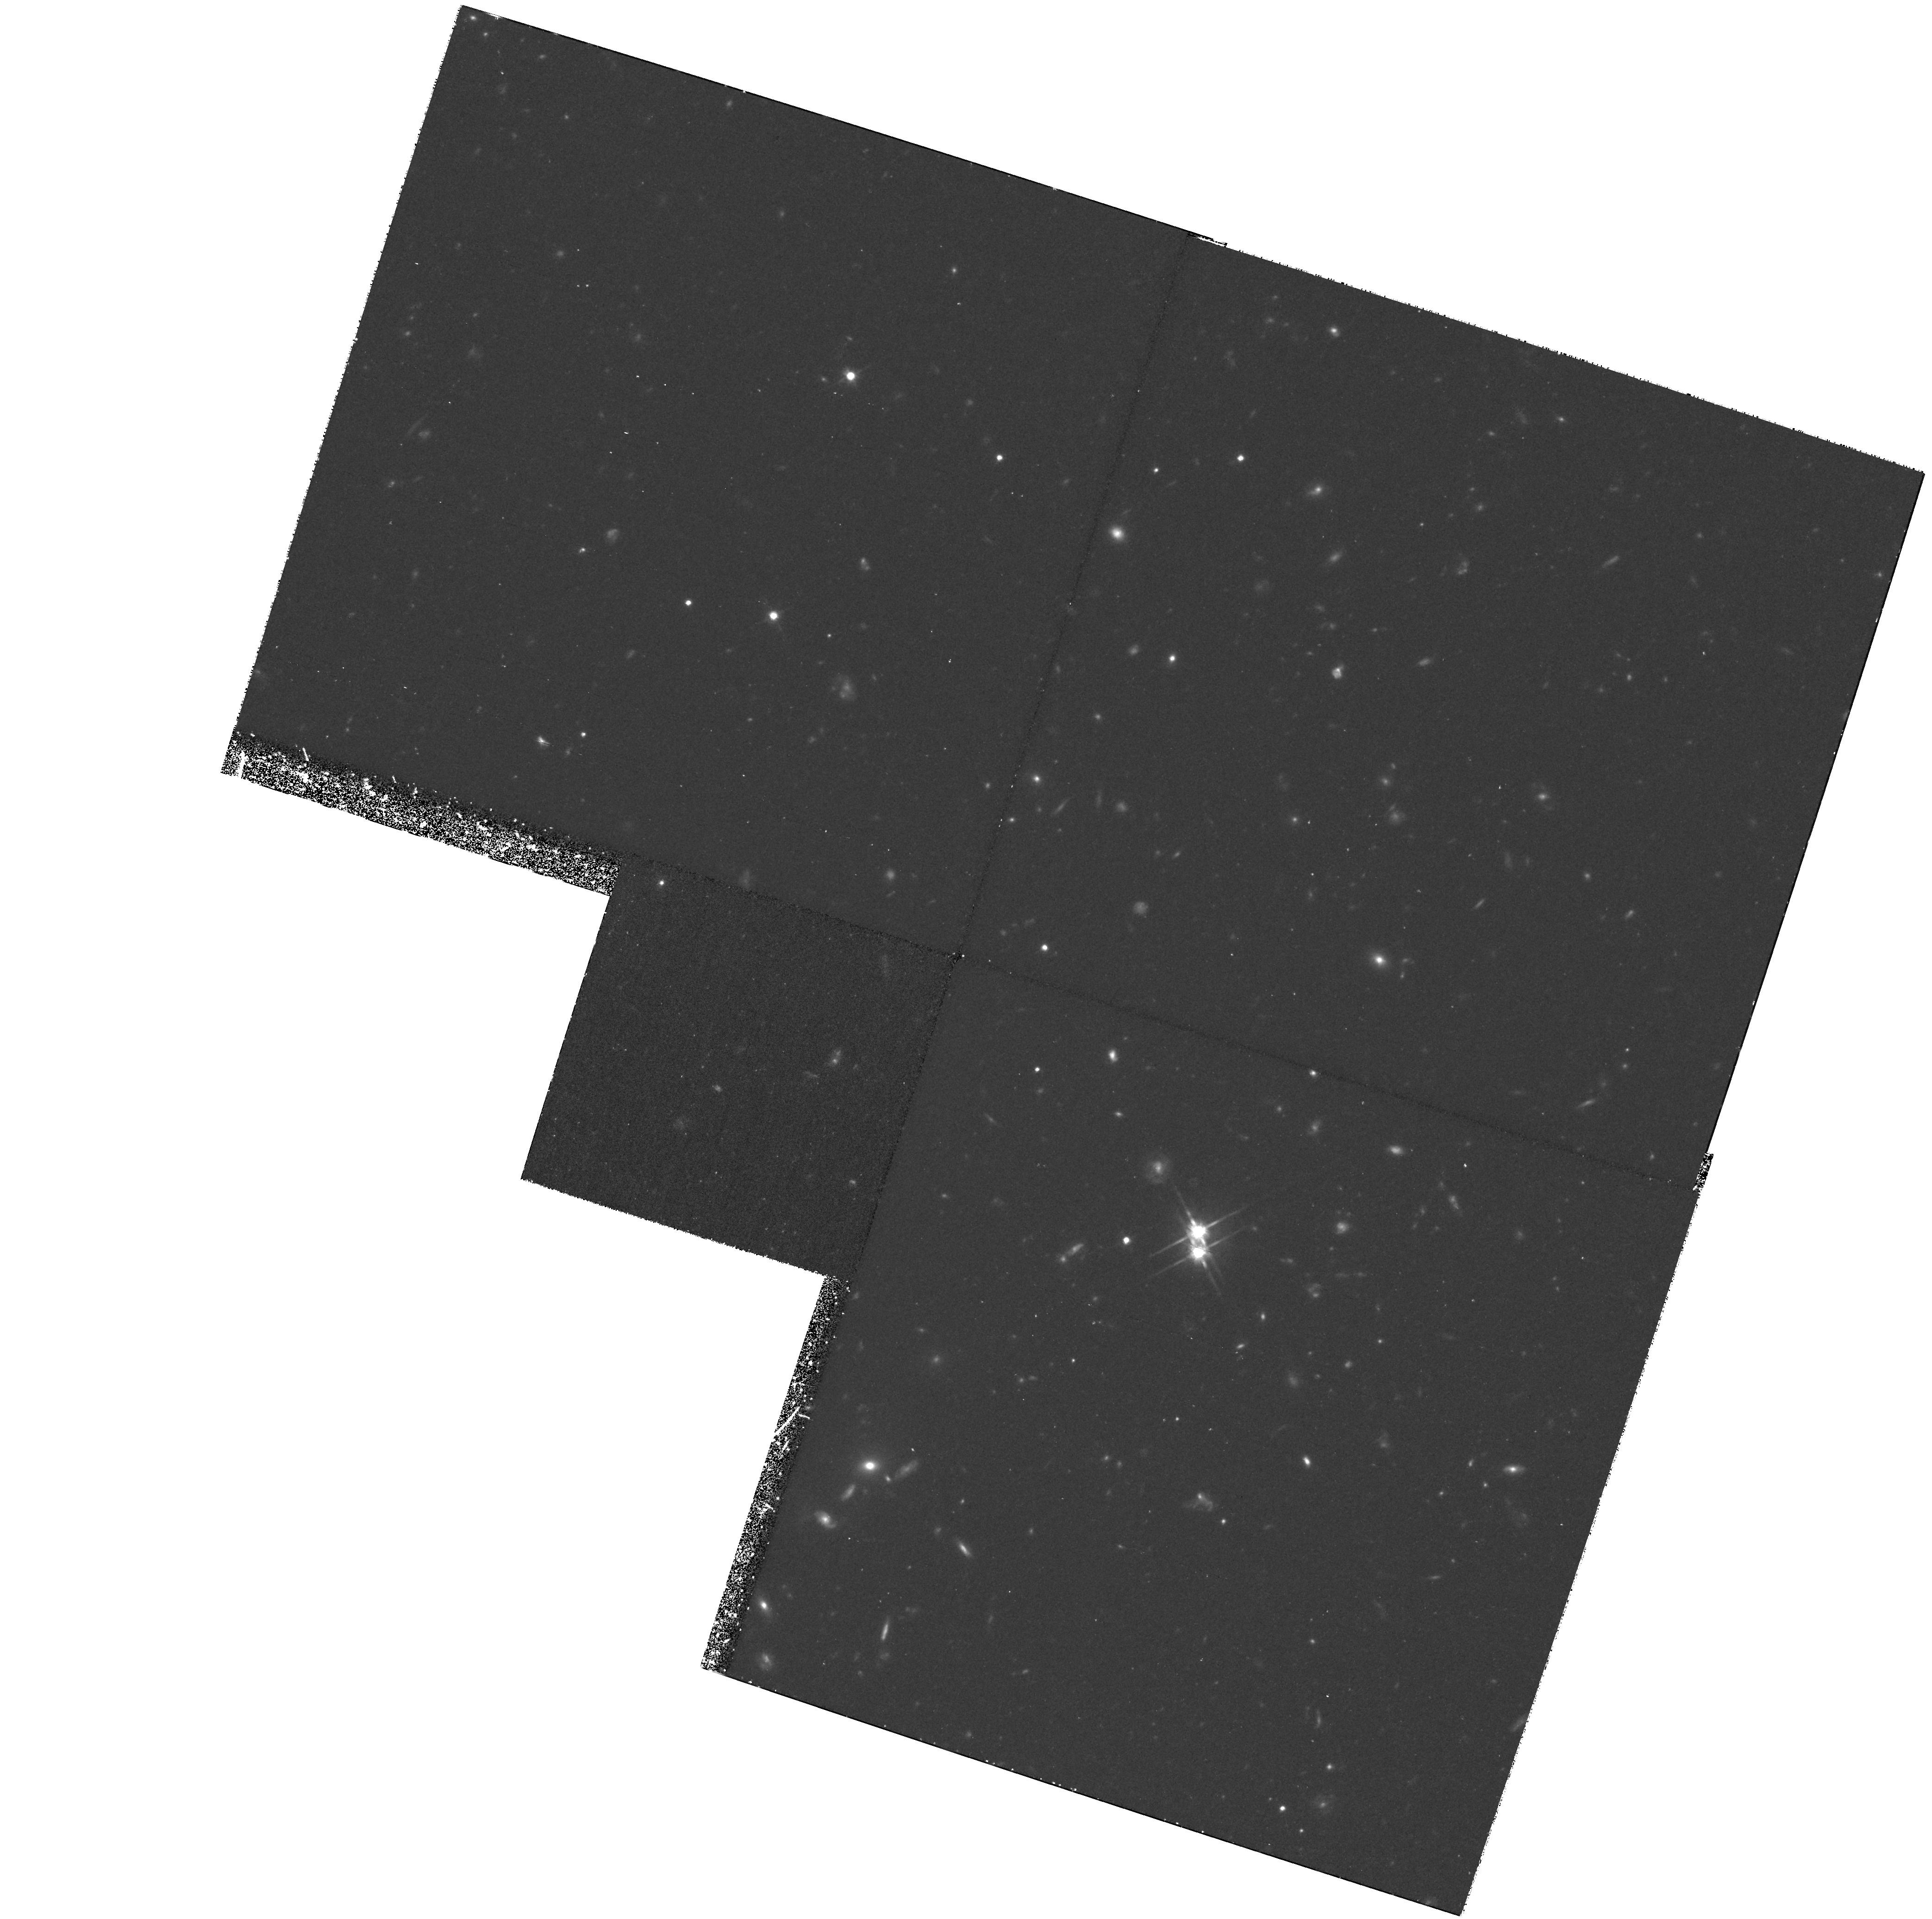
Target: VIRGO-CLUS2. Instrument: WFPC2/PC. Filter: F814W. Exposure: 2.9 h. Observation ID: hst_8337_03_wfpc2_pc_f814w_u5h403

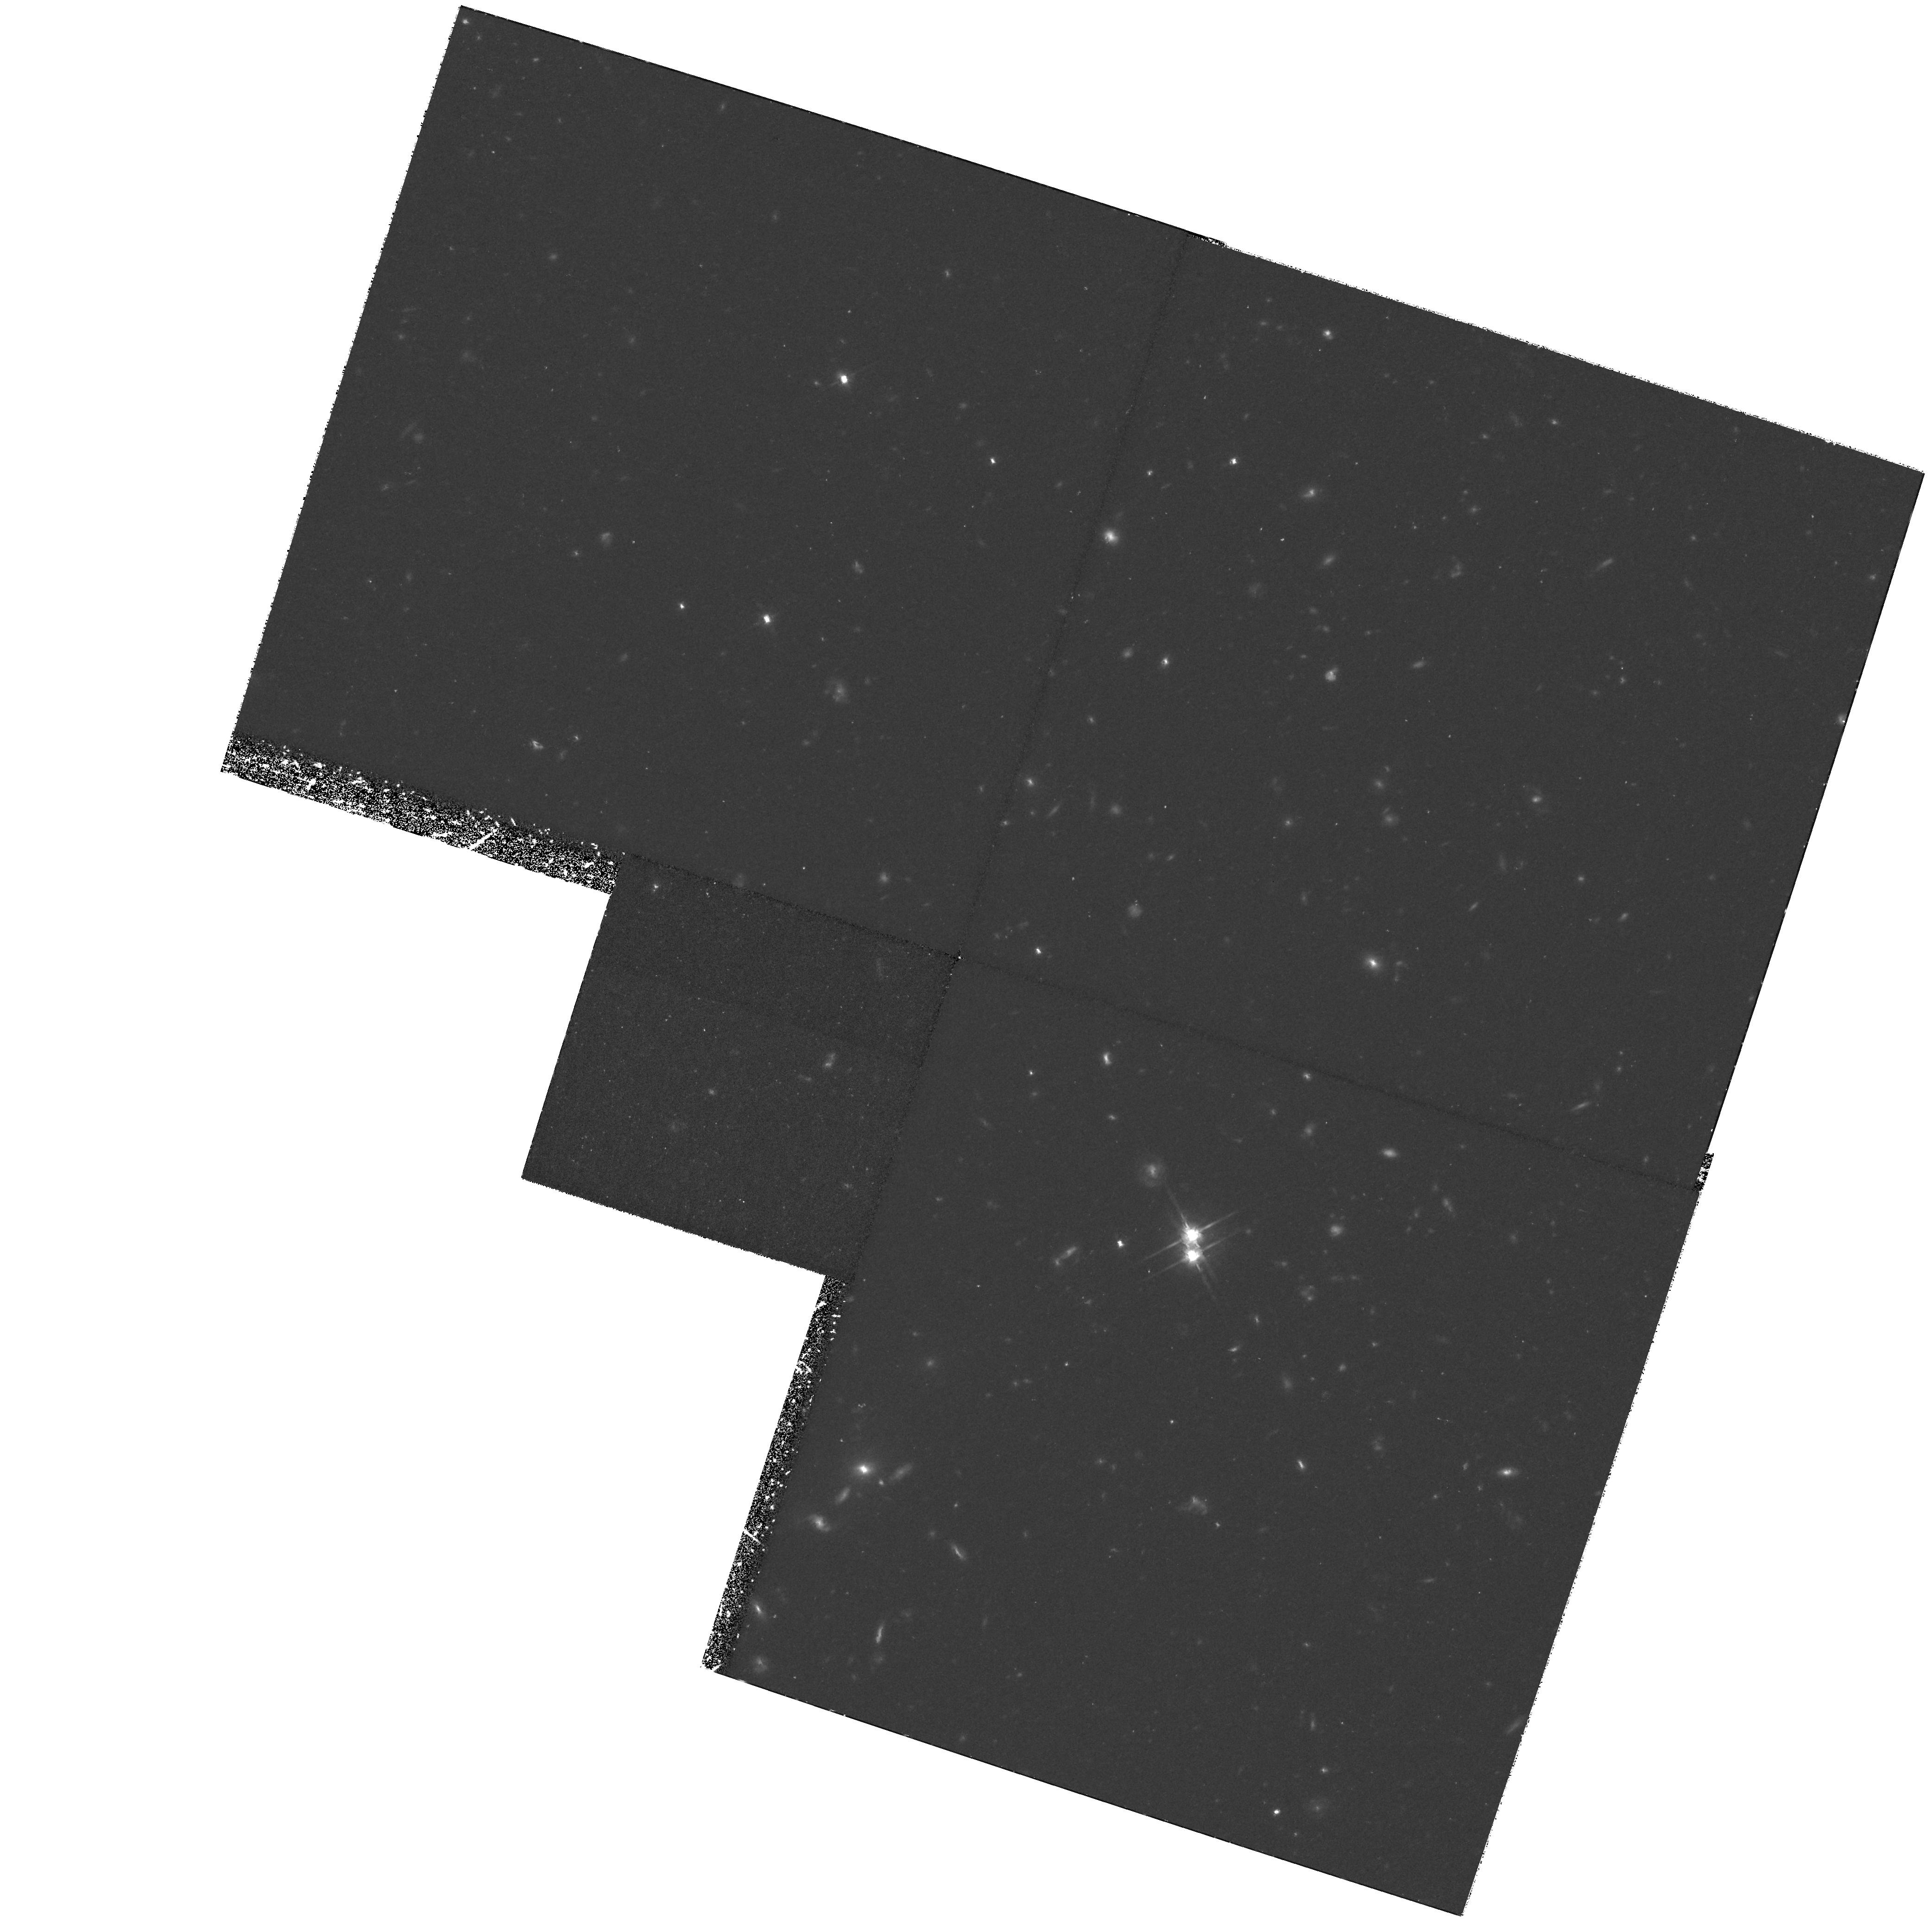
Target: VIRGO-CLUS2. Instrument: WFPC2/PC. Filter: F814W. Exposure: 2.9 h. Observation ID: hst_8337_02_wfpc2_pc_f814w_u5h402

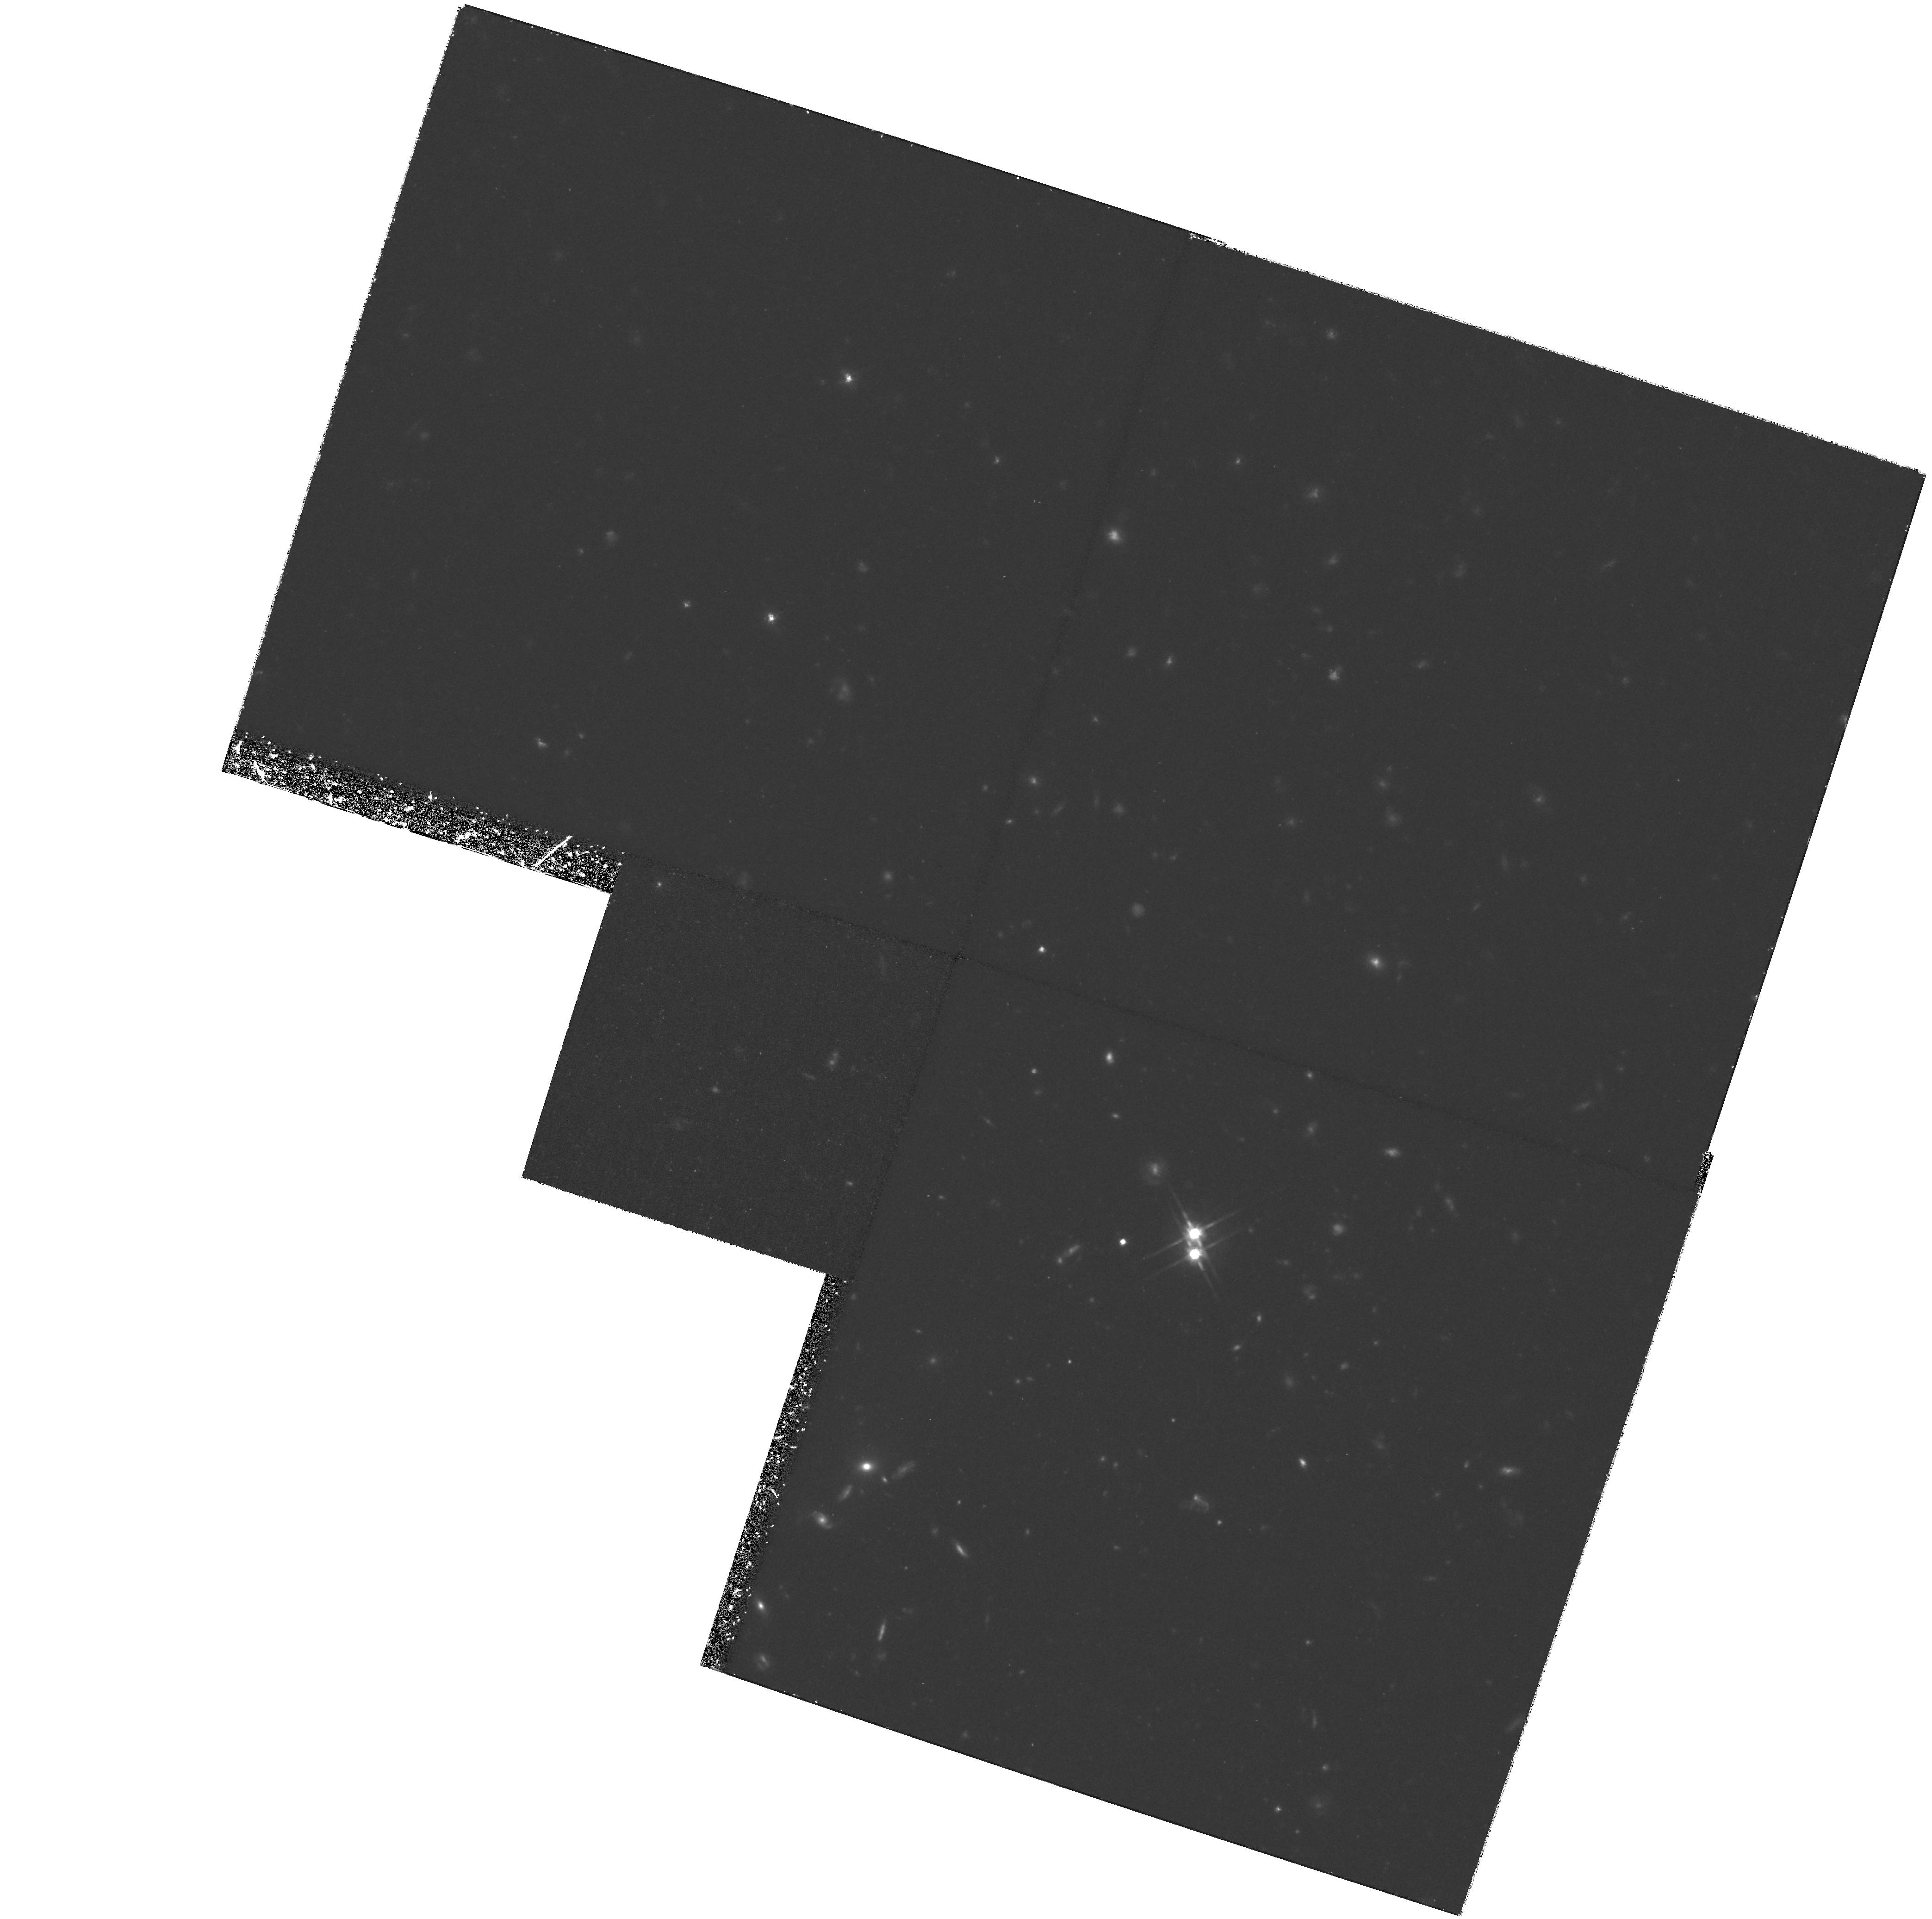
Target: VIRGO-CLUS2. Instrument: WFPC2/PC. Filter: F814W. Exposure: 3.6 h. Observation ID: hst_8337_01_wfpc2_pc_f814w_u5h401

Red Giants, Planetary Nebulae, and the Properties of Virgos Intracluster Stars (PI: Ciardullo, Robin)

Intracluster starlight can be a powerful probe of the structure and evolutionary state of galaxy clusters. Recently, this field of study has been revolutionized by the ground-based discovery of intracluster planetary nebulae (IPN) in the Virgo and Fornax Clusters, and by the detection of Virgo's intracluster red giants (IRG) by HST. These two measurements should complement each other: ground-based IPN surveys can map out the distribution and kinematics of the intracluster stars, while HST IRG measurements at specific locations in the cluster can provide details about the stellar population and normalize the IPN data. Unfortunately, the IPN and the IRG observations to date are not complementary. The distribution of intracluster stars in Virgo is clumpy, and the HST IRG field has the misfortune to be located in a region of very low stellar density. Since very few IPN are located in the field, we cannot compare their luminosity function to that of the red giants. We pro po se to use the Hubble Space Telescope to detect IRG stars in regions of the Virgo cluster where the stellar density is high and the IPN luminosity function is well defined. These observations will allow us to calibrate IPN measurements in the rest of the cluster, independently confirm the Virgo Cluster morphology, and place new constraints on the parent populations of the intracluster stars.